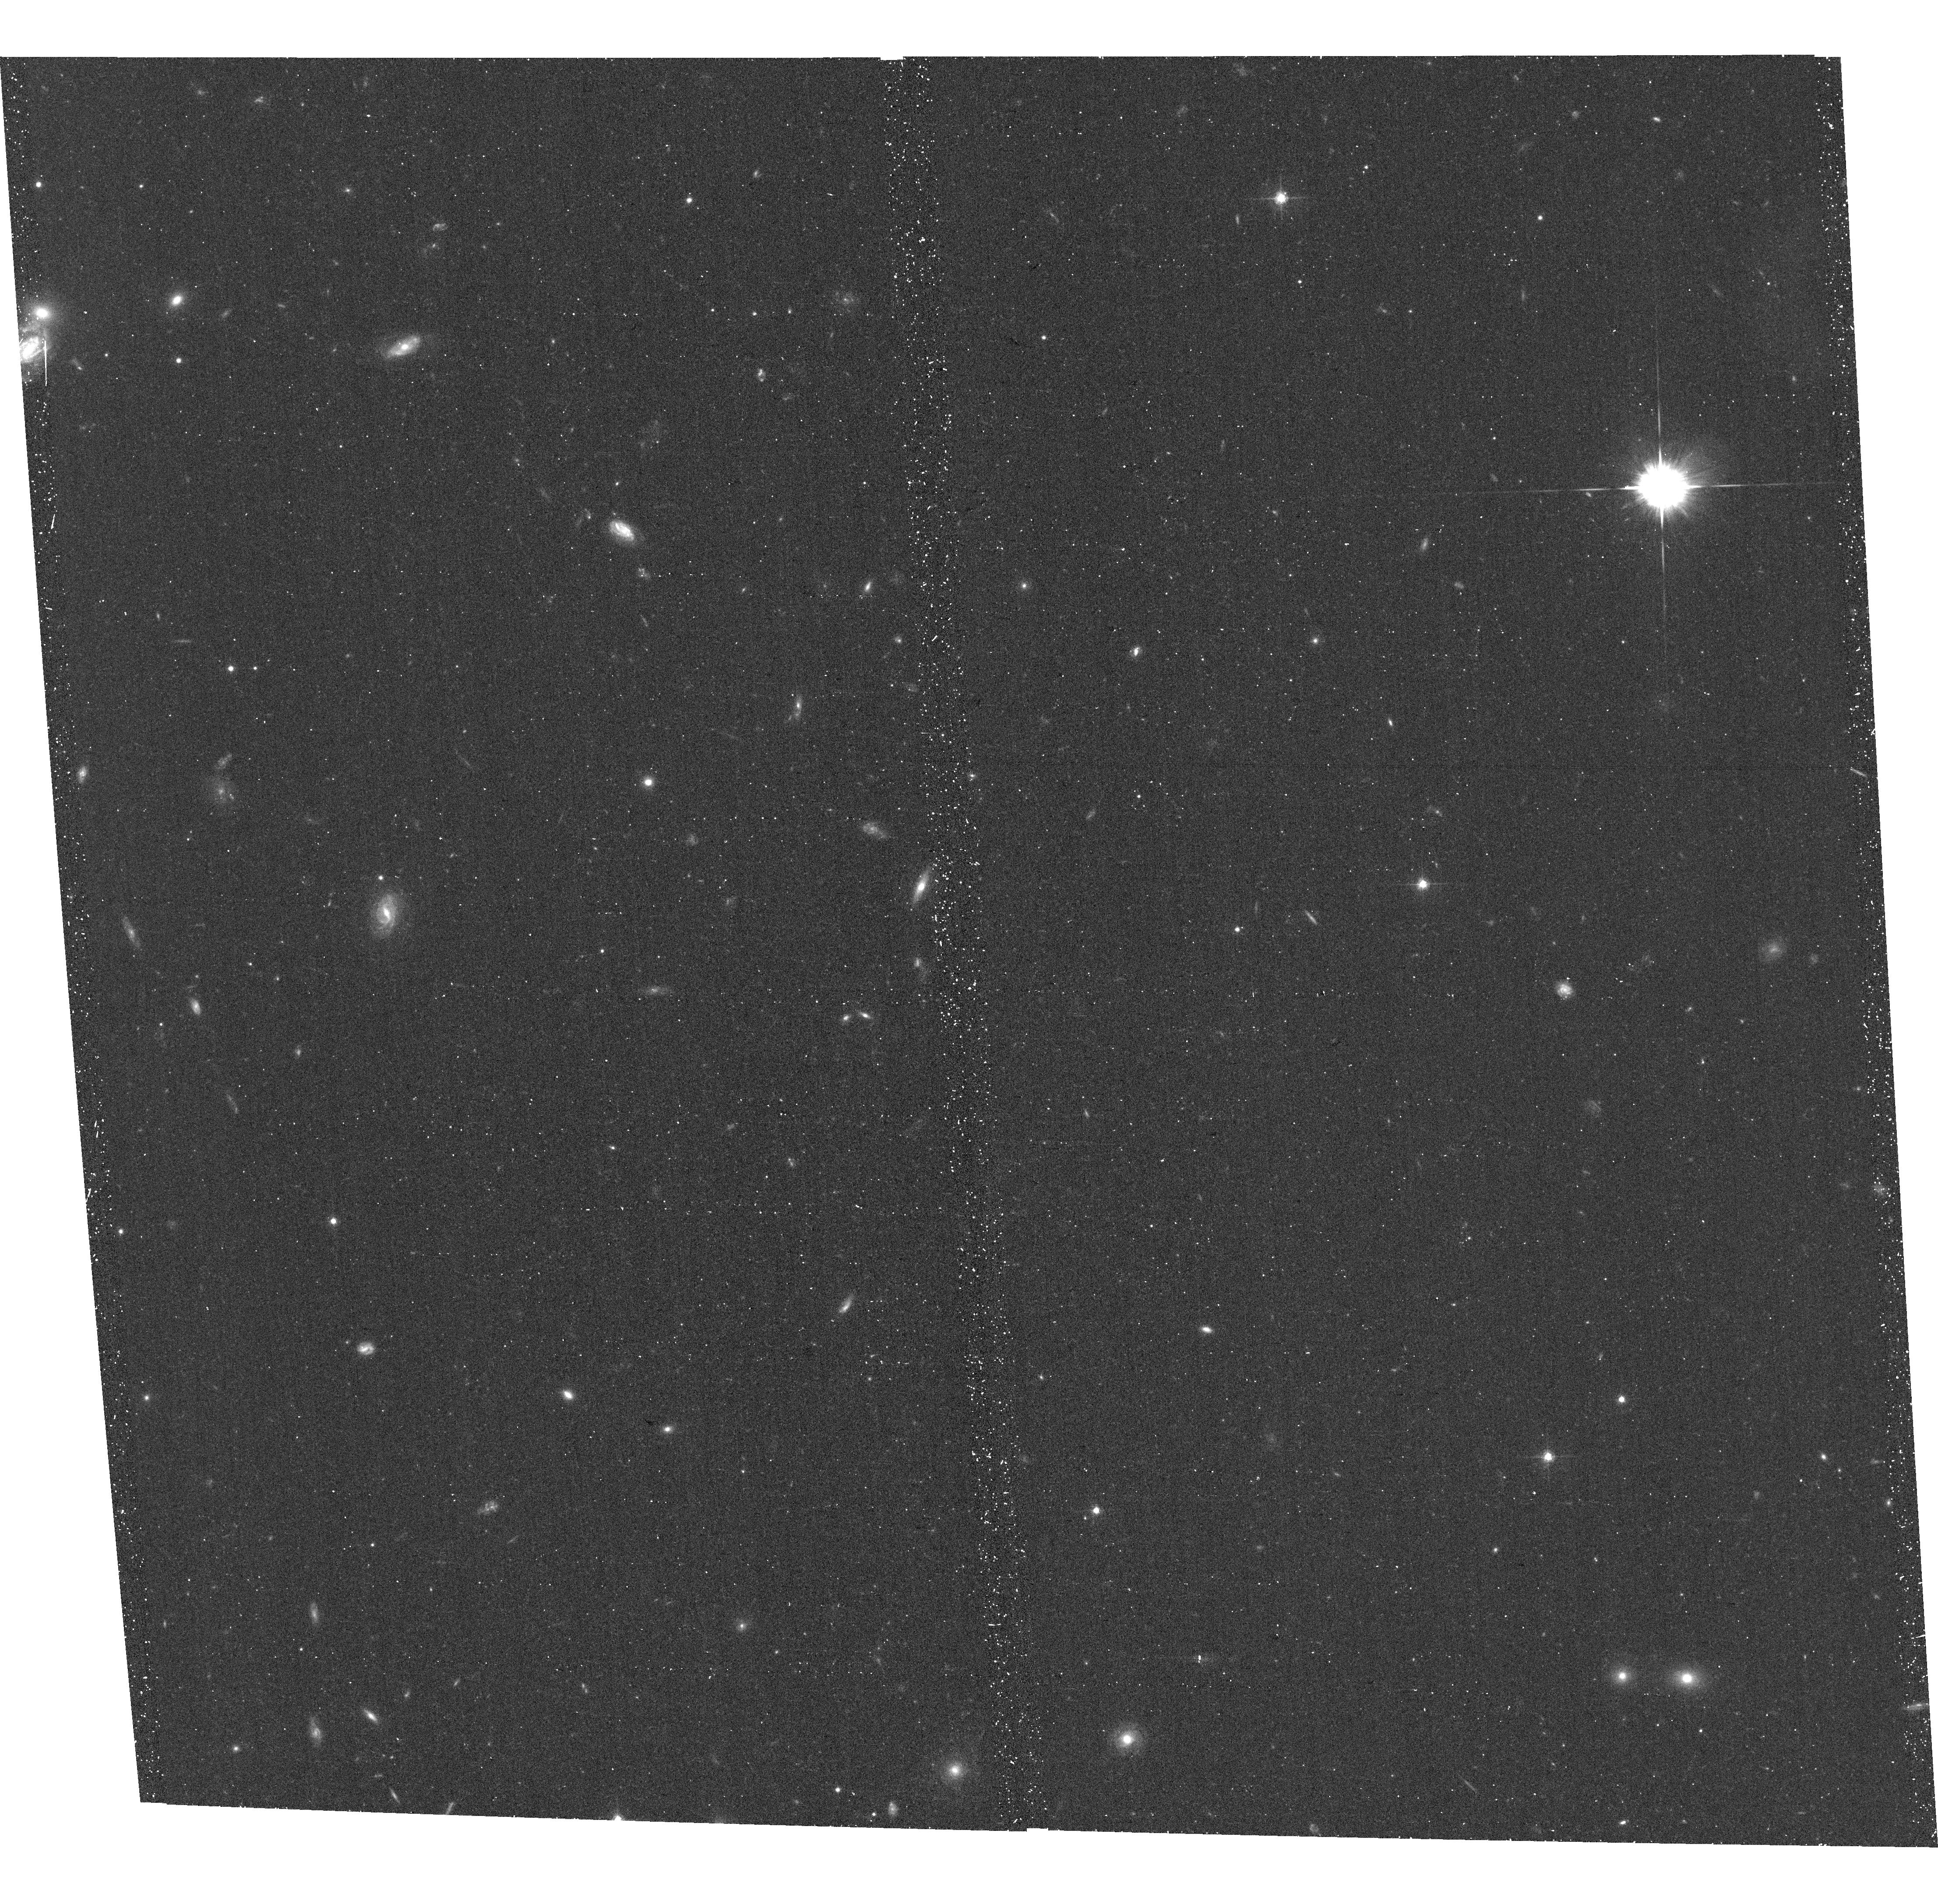
Target: PS1-11AIB
Instrument: ACS/WFC
Filter: F625W
Exposure: 17 min
Observation ID: hst_12529_05_acs_wfc_f625w_jbrs05

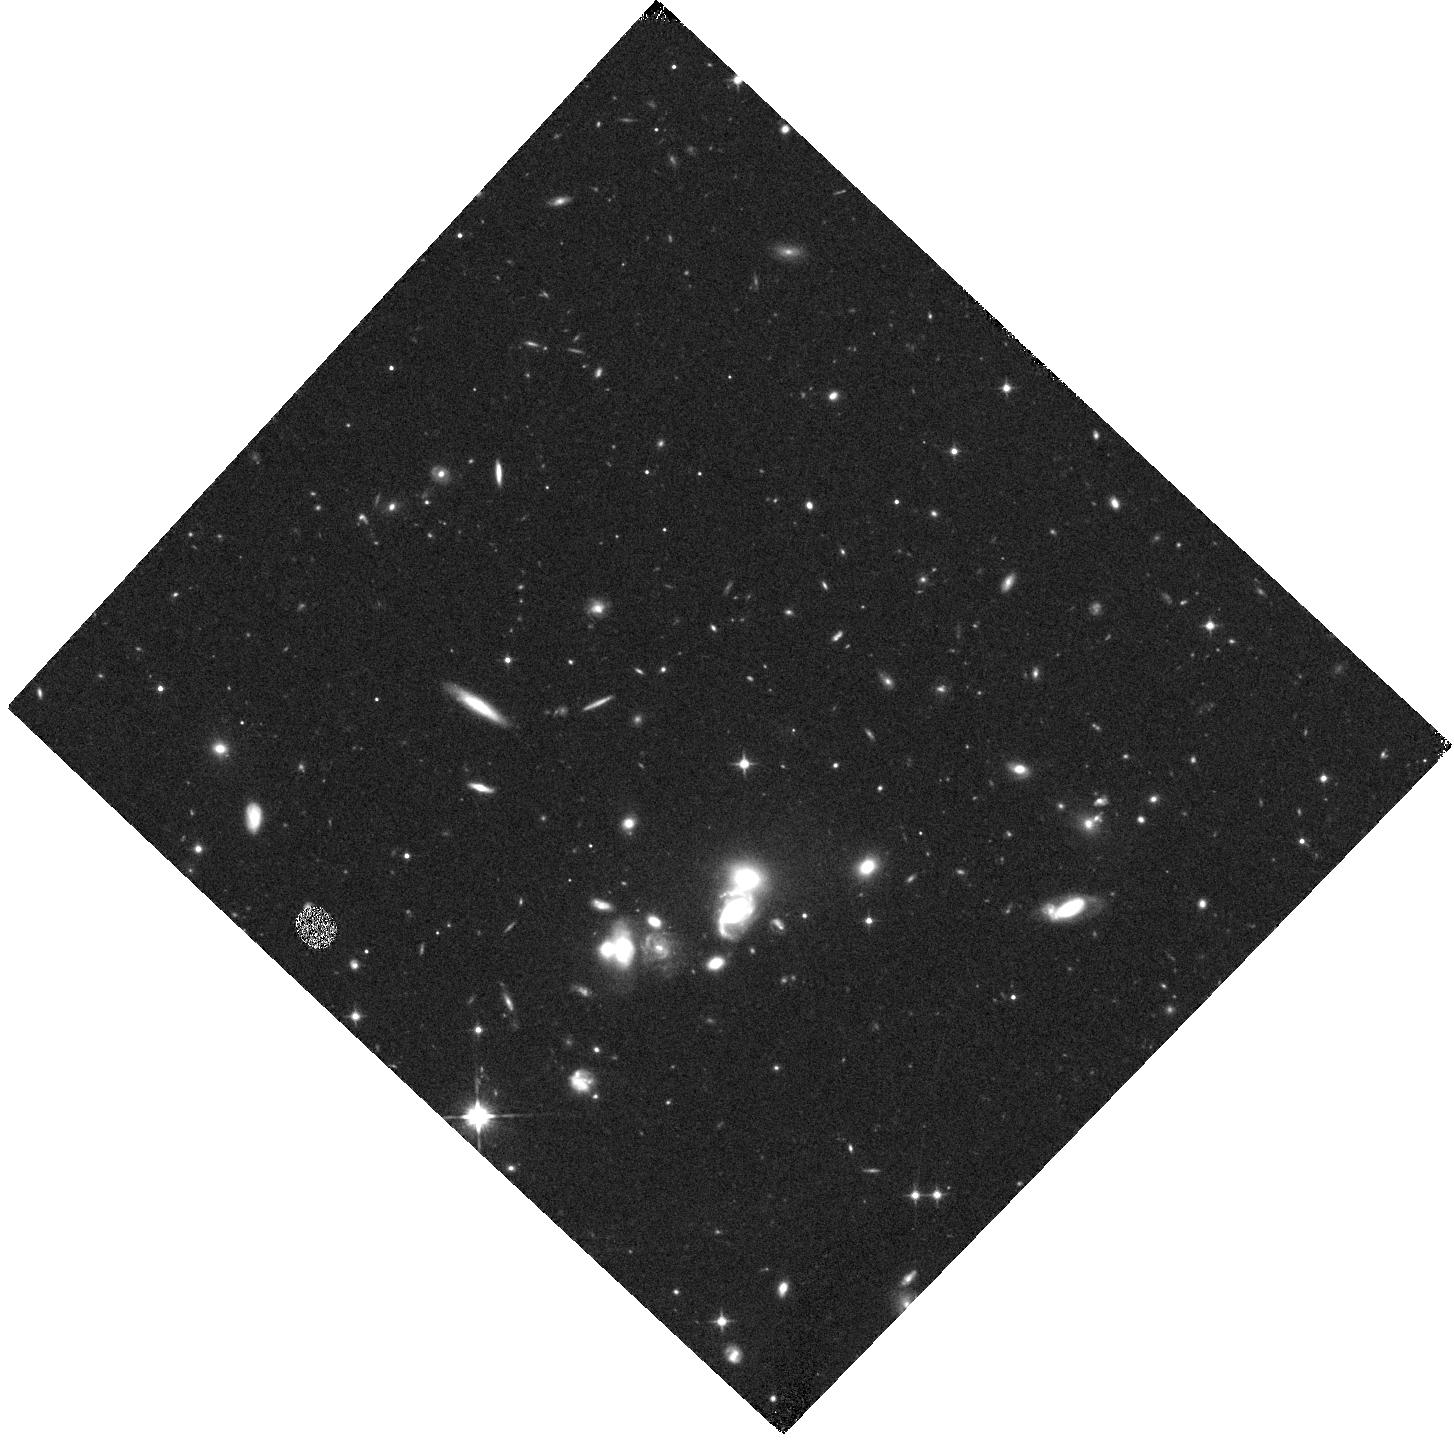
Target: PS1-11AIB
Instrument: WFC3/IR
Filter: F110W
Exposure: 17 min
Observation ID: hst_12529_06_wfc3_ir_f110w_ibrs06

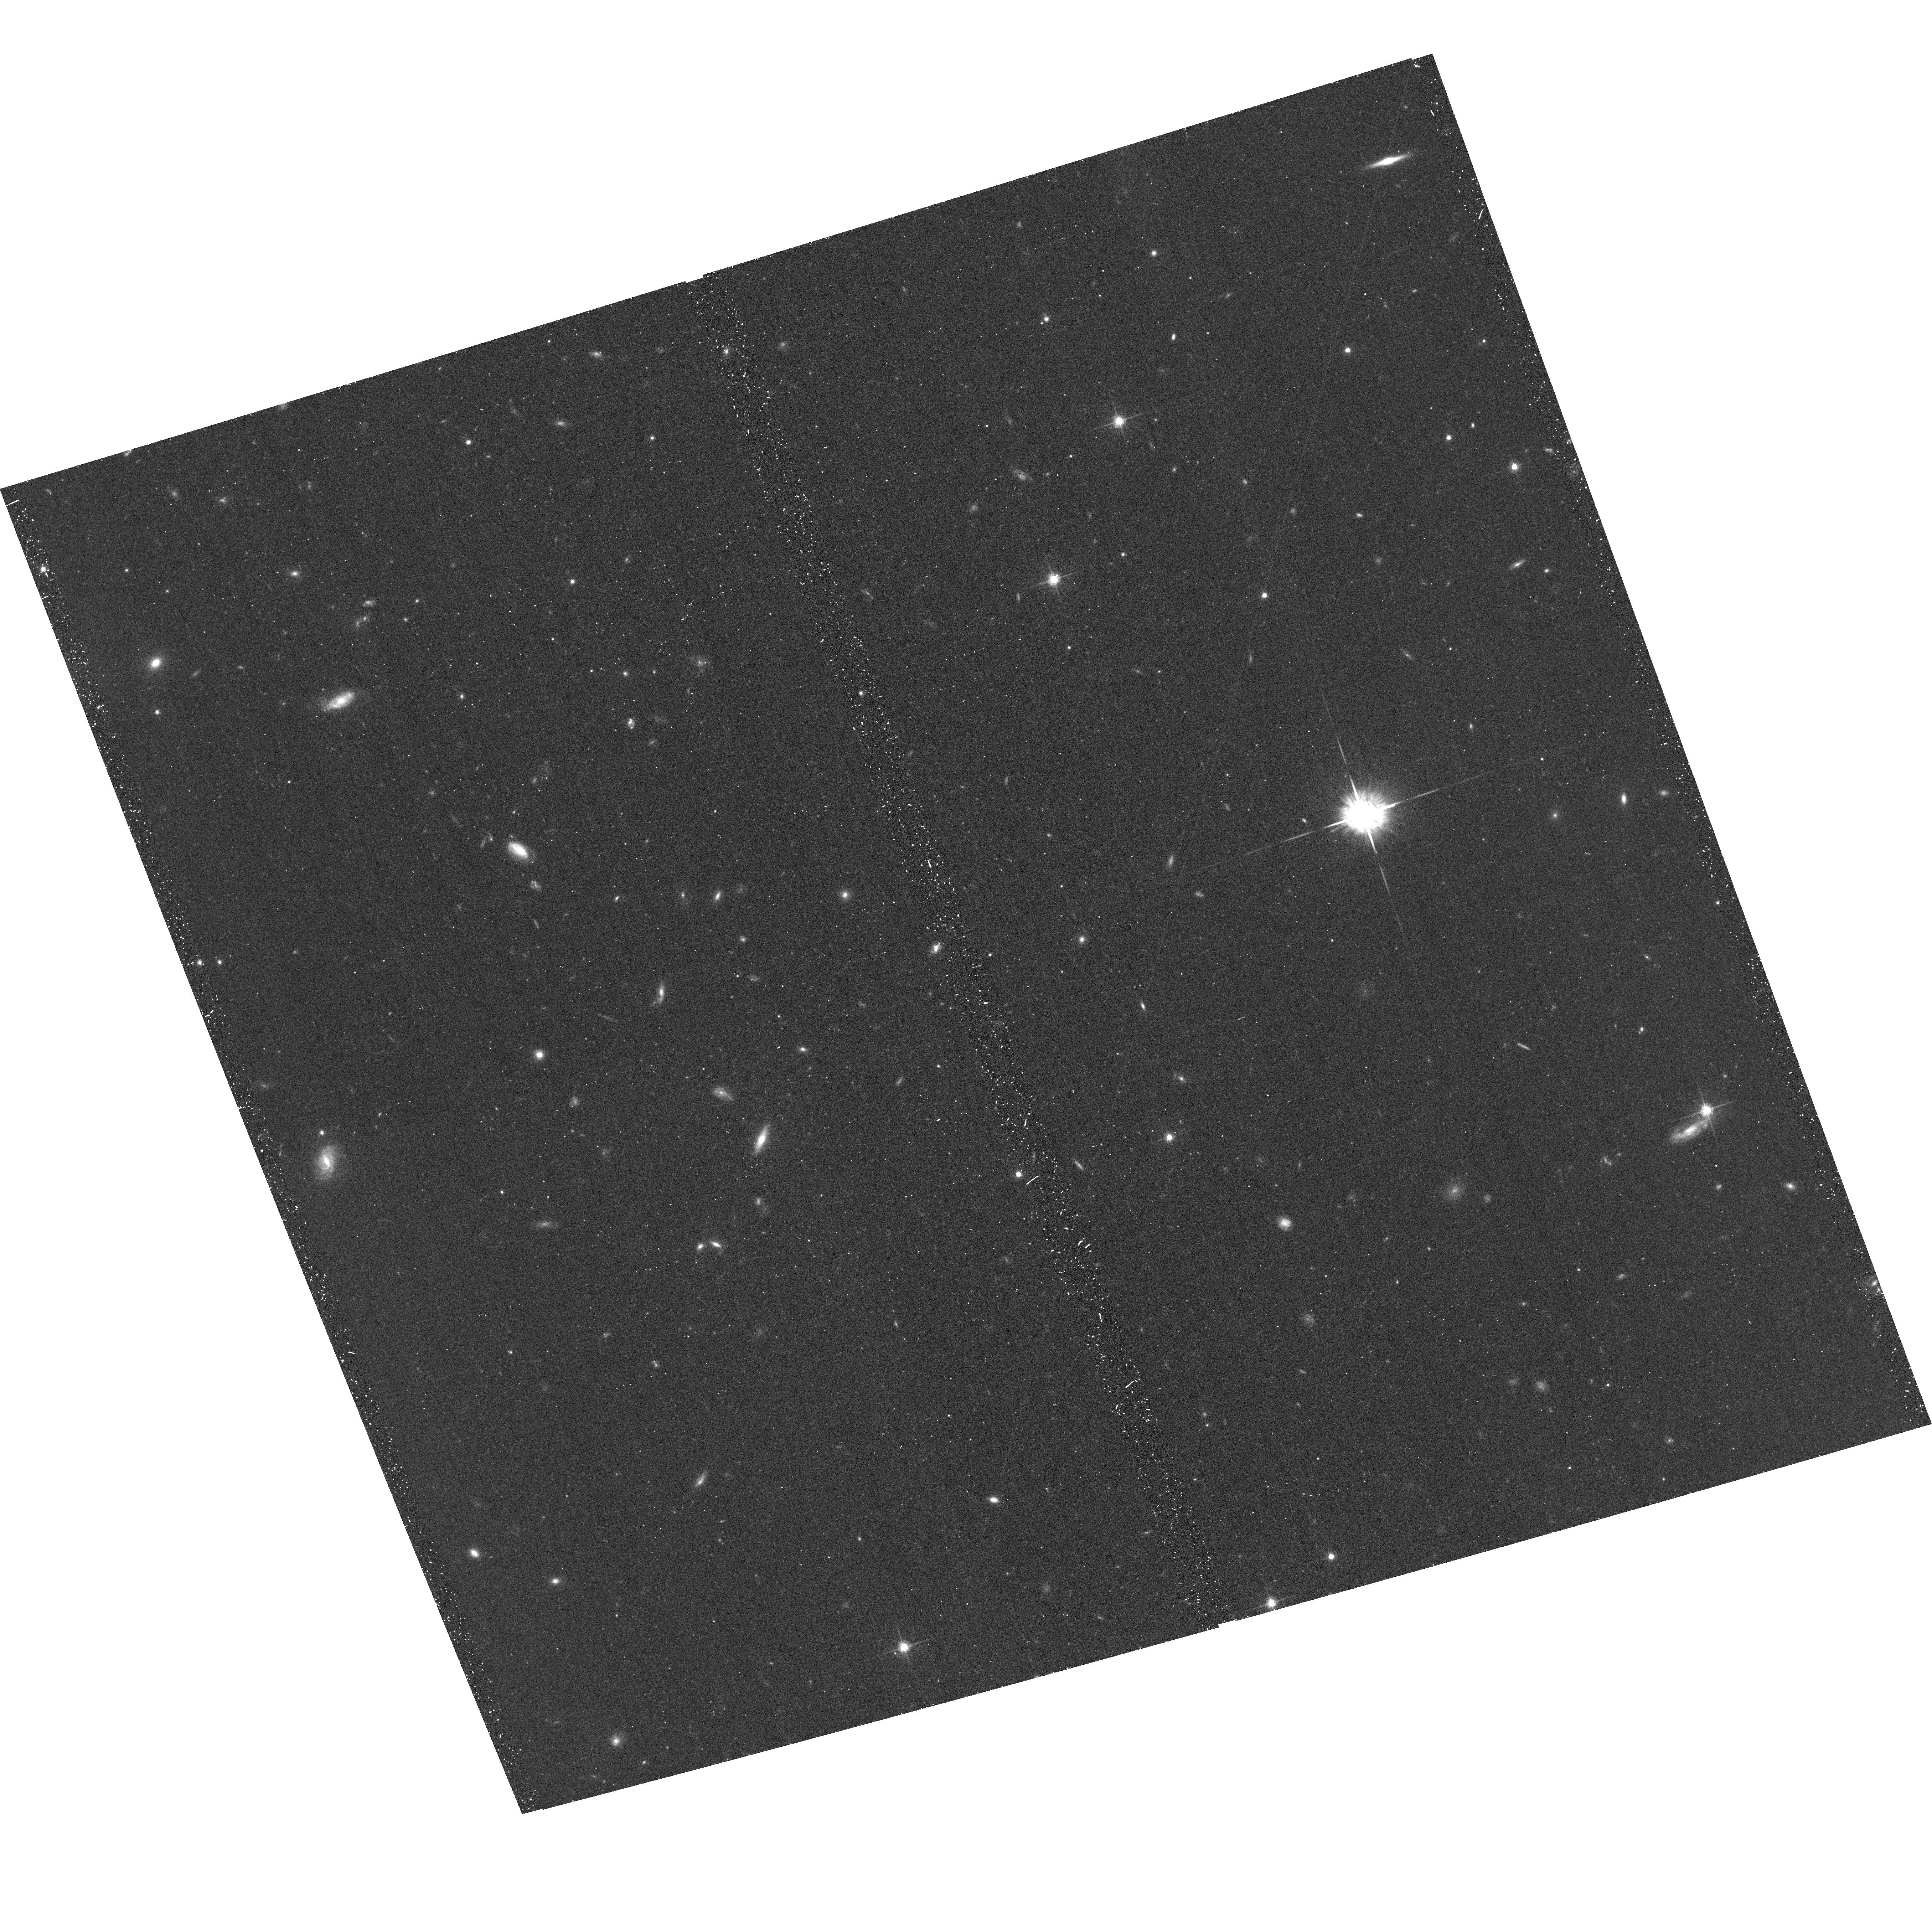
Target: PS1-11AIB
Instrument: ACS/WFC
Filter: F775W
Exposure: 19 min
Observation ID: hst_12529_08_acs_wfc_f775w_jbrs08

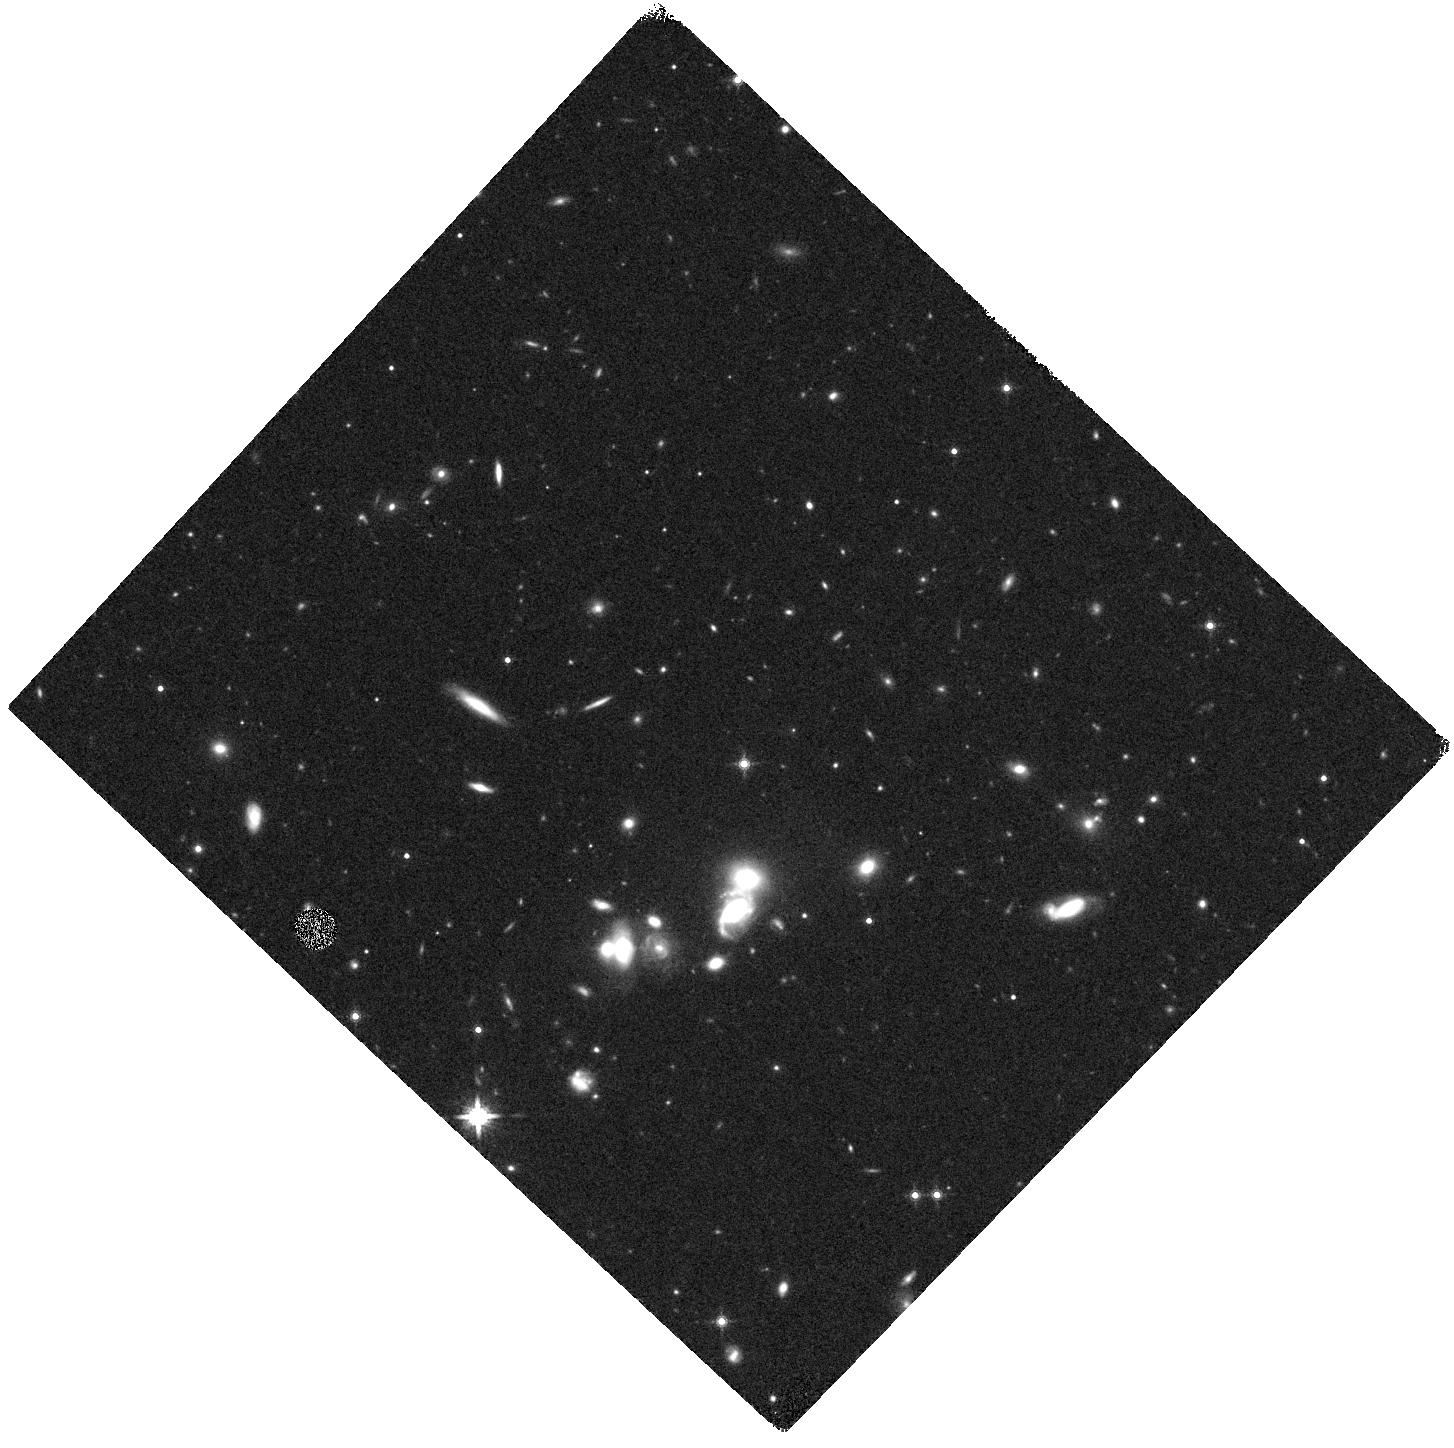
Target: PS1-11AIB
Instrument: WFC3/IR
Filter: F160W
Exposure: 17 min
Observation ID: hst_12529_06_wfc3_ir_f160w_ibrs06

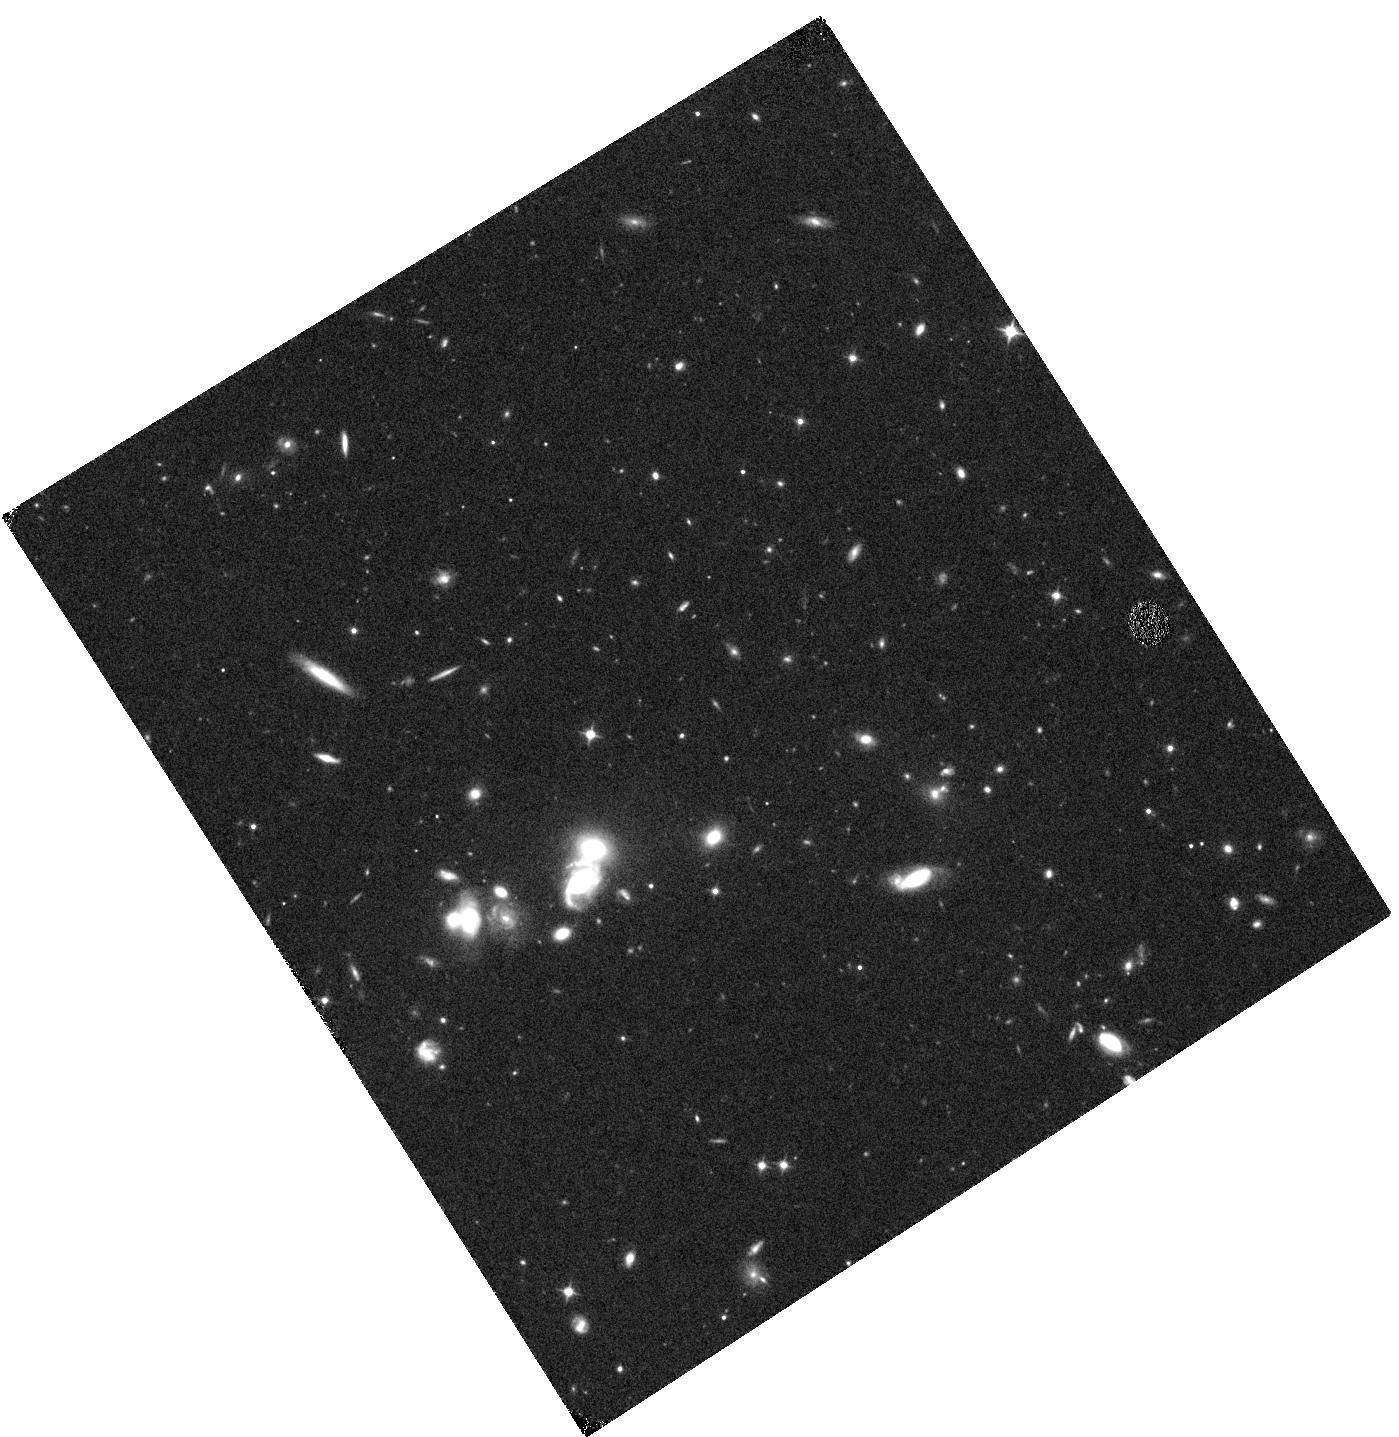
Target: PS1-11AIB
Instrument: WFC3/IR
Filter: F110W
Exposure: 17 min
Observation ID: hst_12529_09_wfc3_ir_f110w_ibrs09

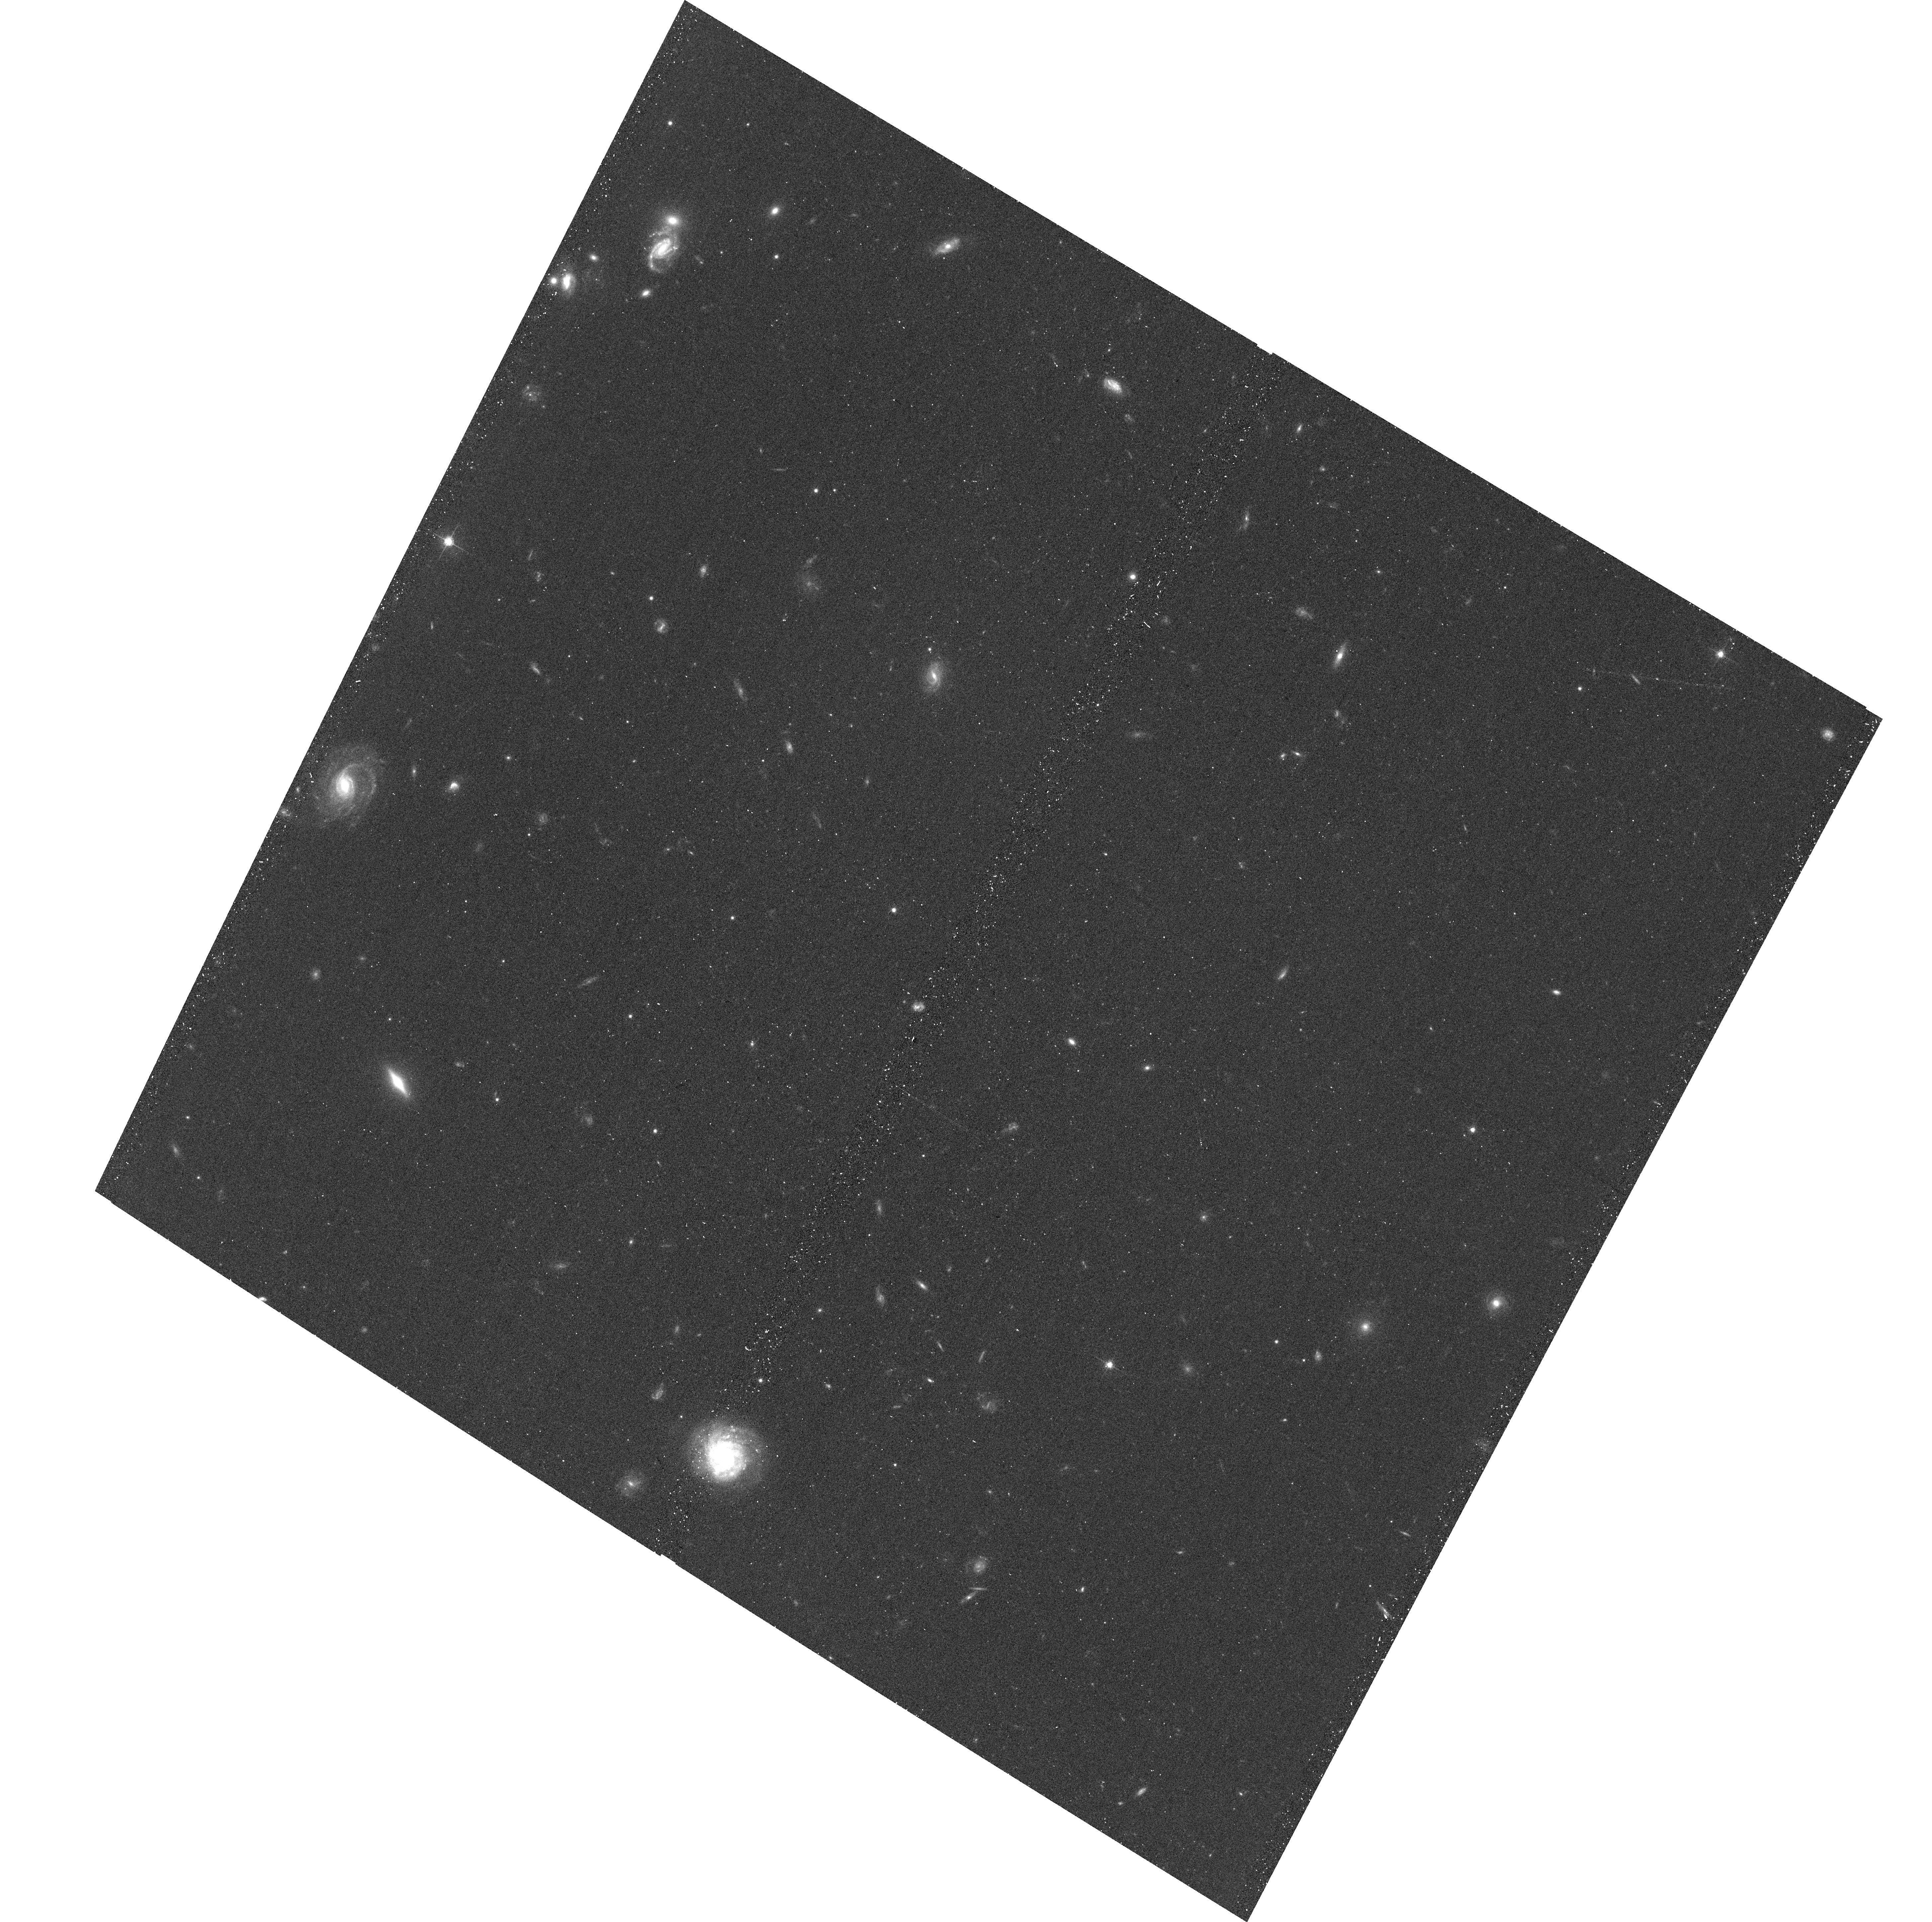
Target: PS1-11AIB
Instrument: ACS/WFC
Filter: F625W
Exposure: 17 min
Observation ID: hst_12529_07_acs_wfc_f625w_jbrs07

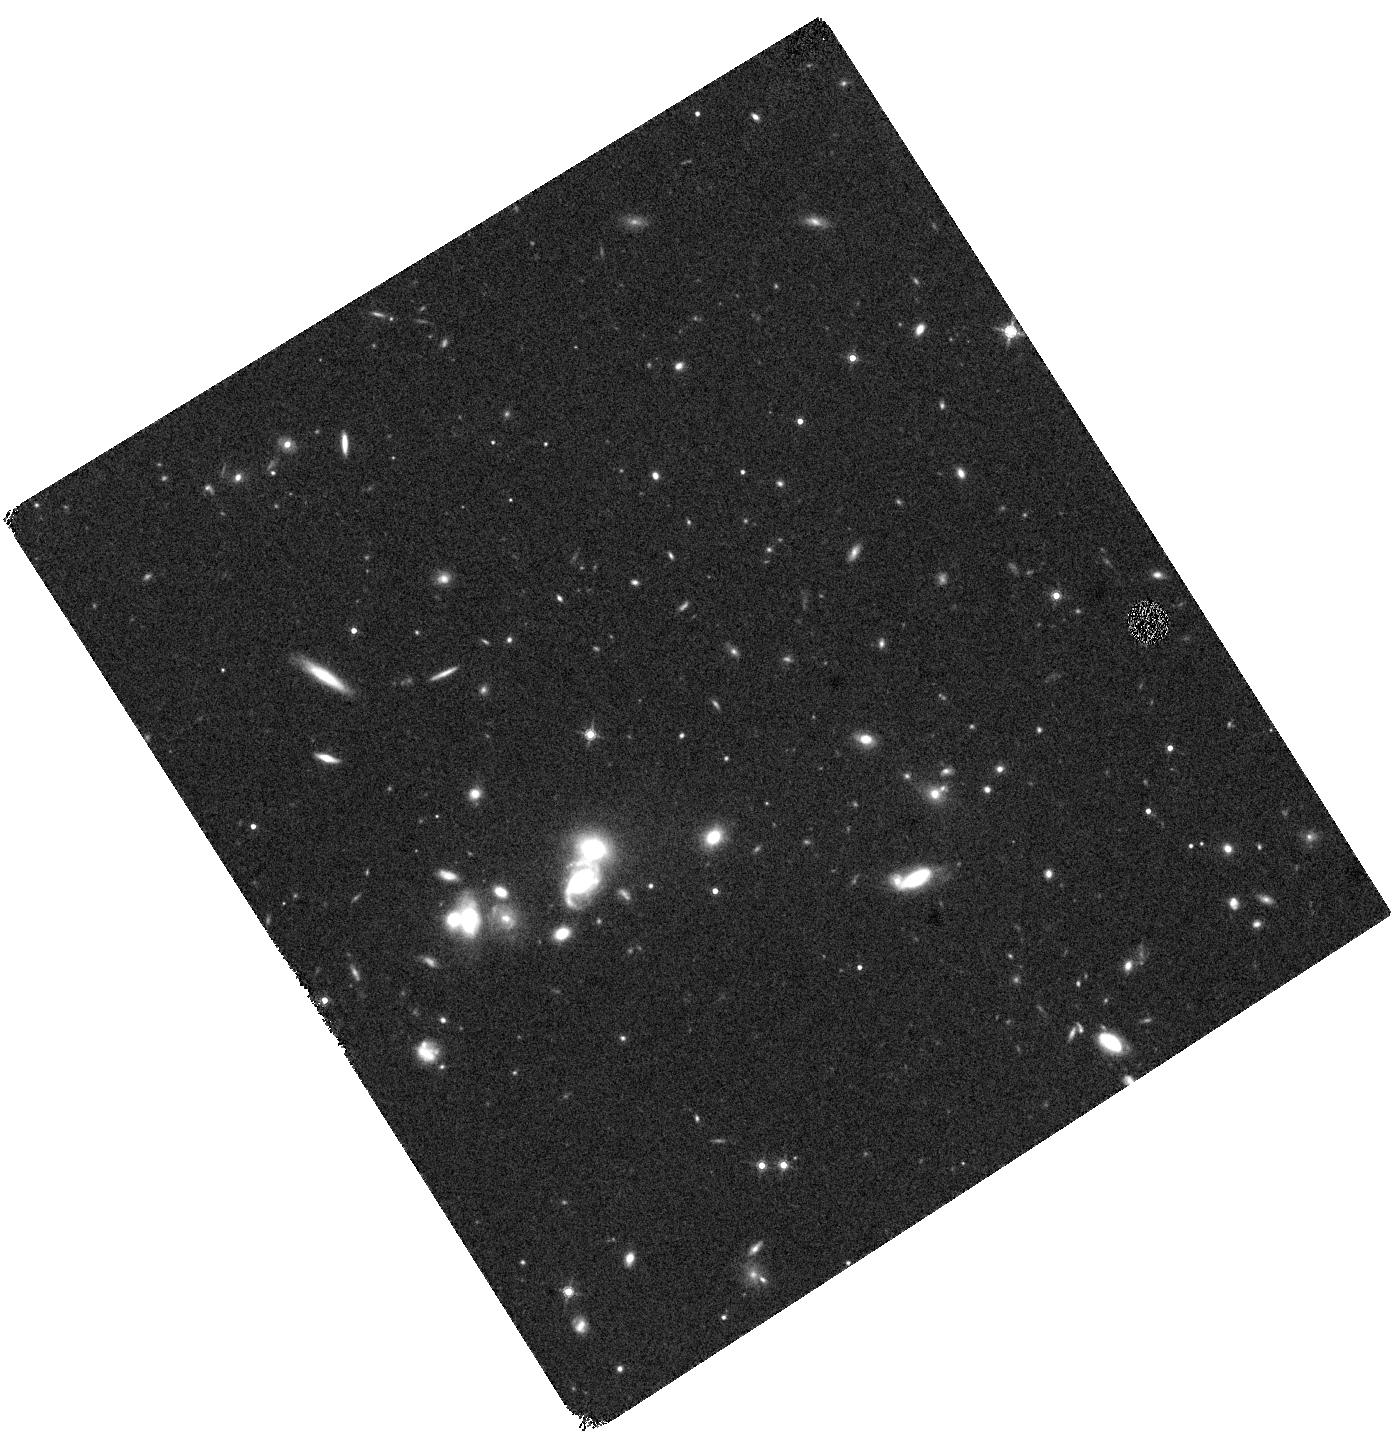
Target: PS1-11AIB
Instrument: WFC3/IR
Filter: F160W
Exposure: 17 min
Observation ID: hst_12529_09_wfc3_ir_f160w_ibrs09

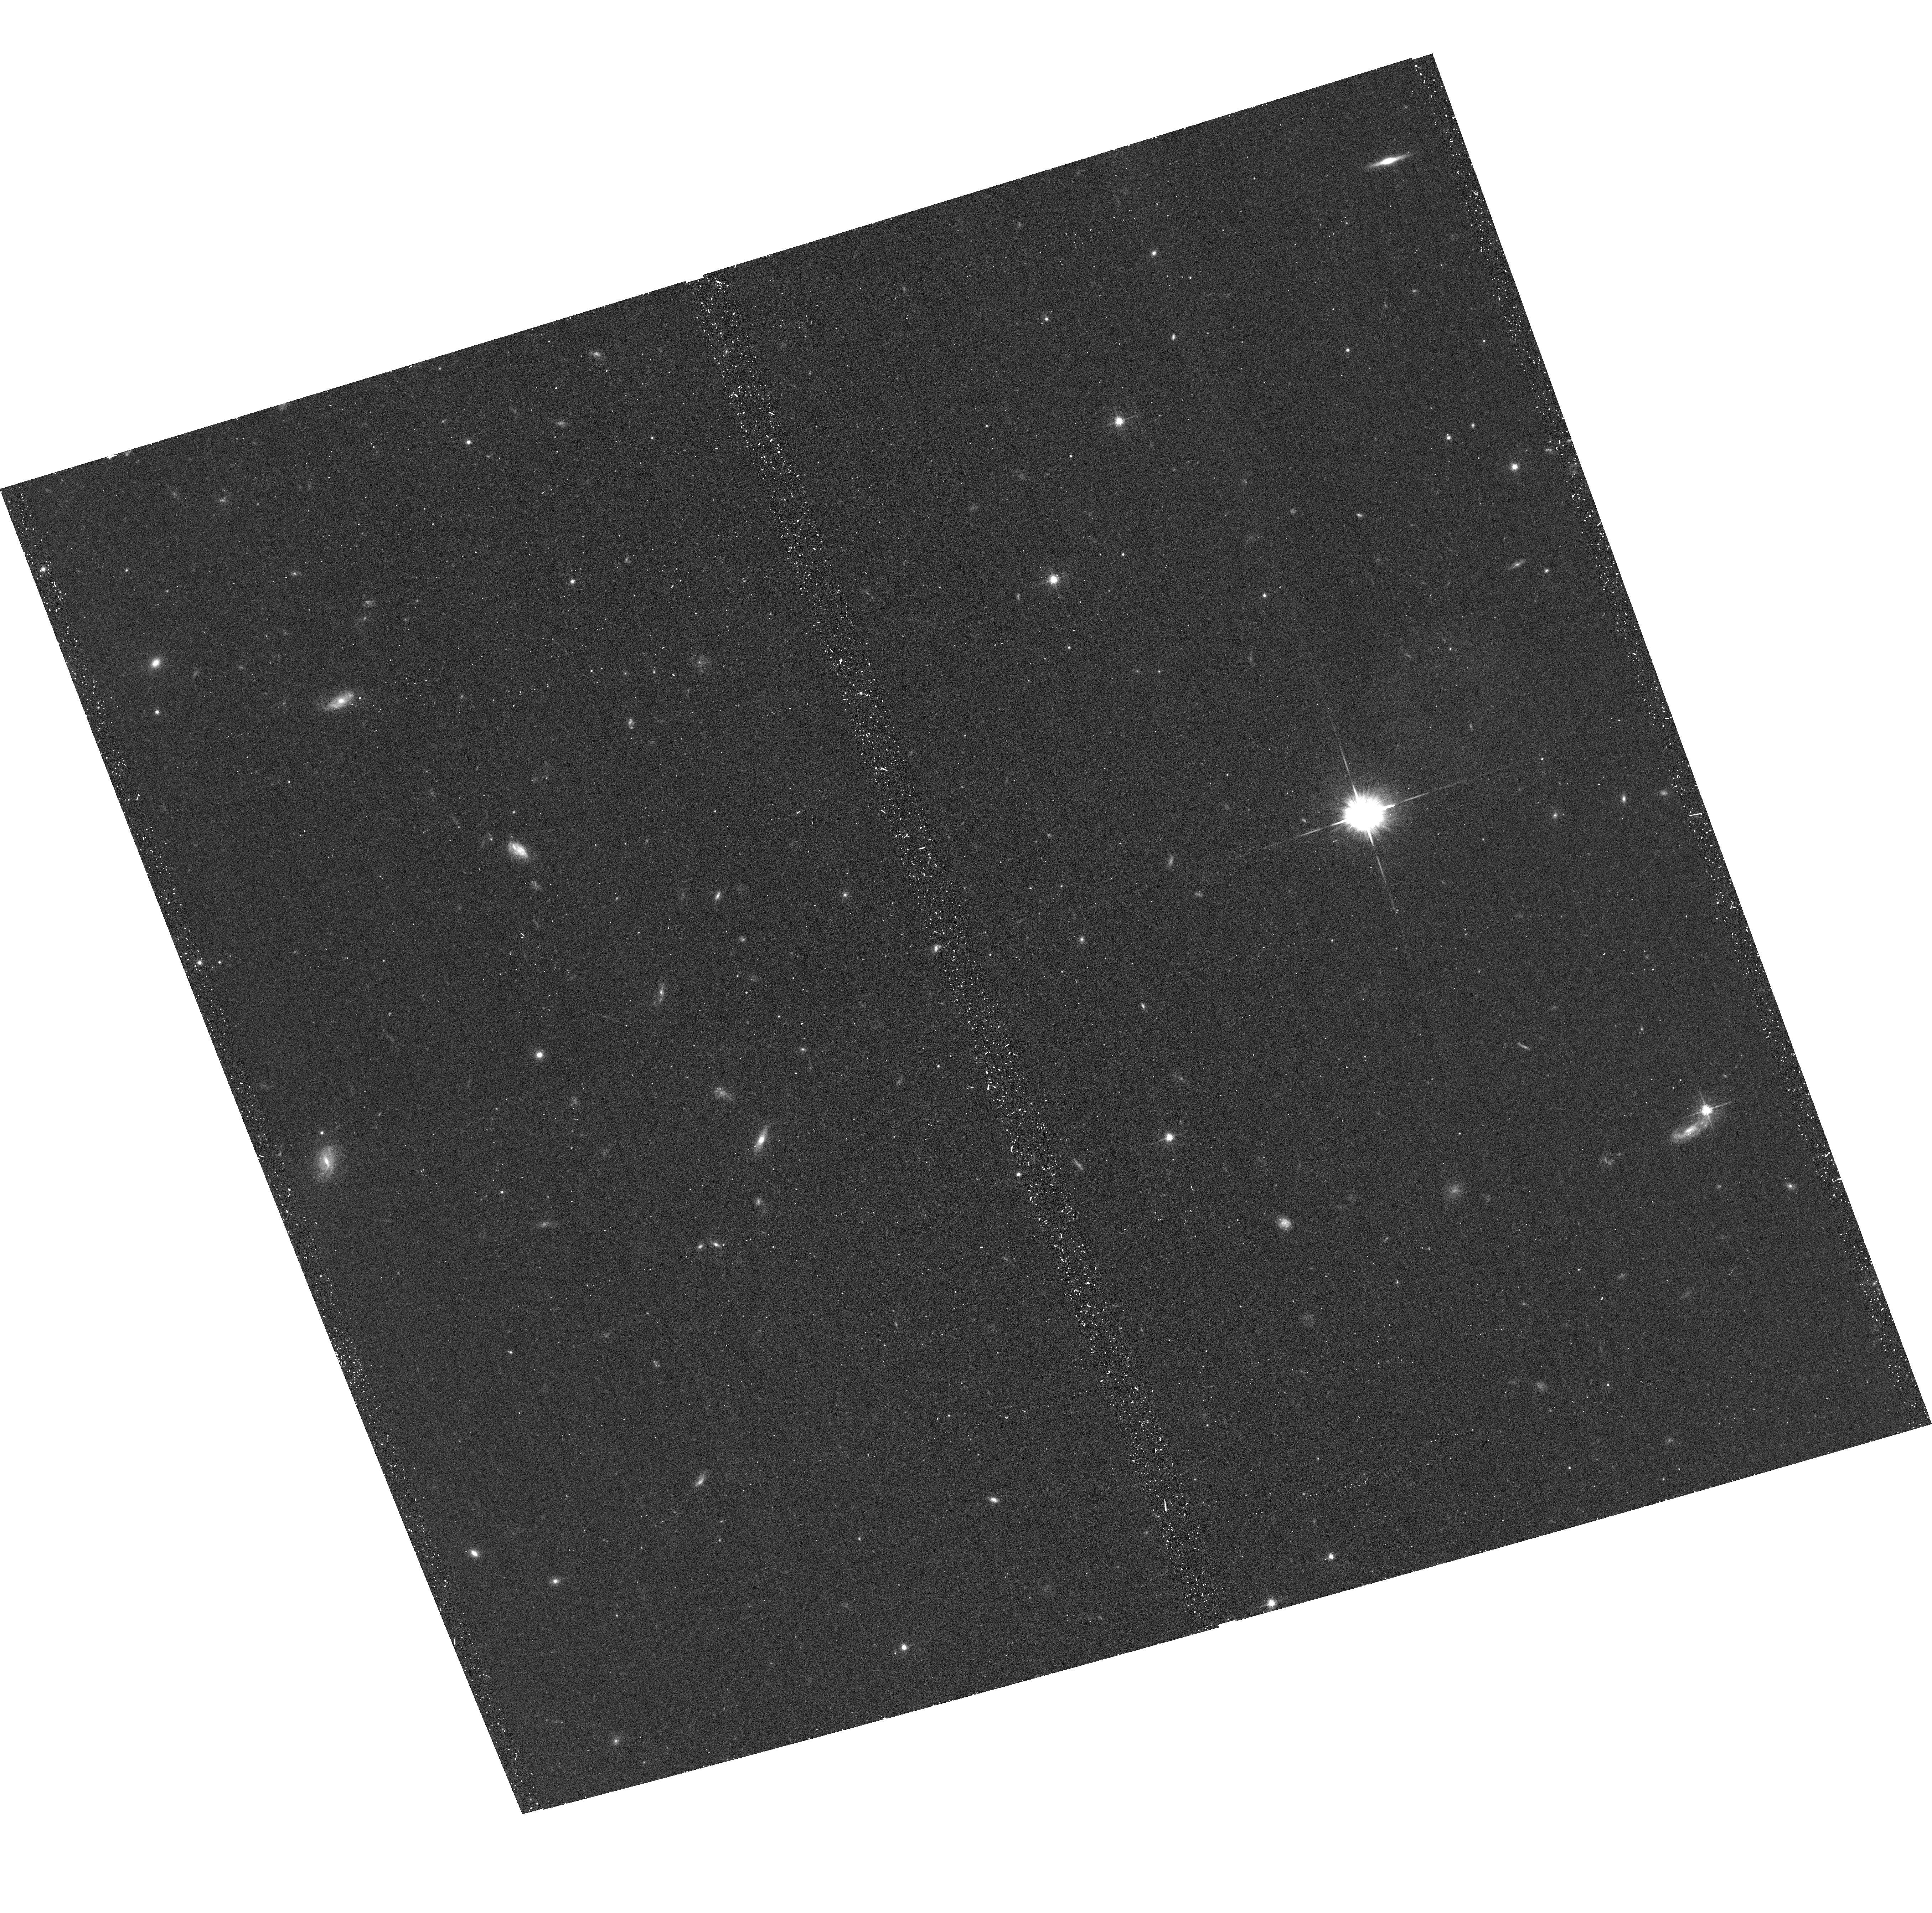
Target: PS1-11AIB
Instrument: ACS/WFC
Filter: F625W
Exposure: 17 min
Observation ID: hst_12529_08_acs_wfc_f625w_jbrs08

What Powers Natures Most Luminous Supernovae? (PI: Soderberg, Alicia M.)

Thanks to the recent advent of wide-field transient surveys, supernovae with extreme peak luminosities, M < -22 mag, are being revealed at alarming rates. The origin of these events is hotly debated and popular ideas range from pair instability supernovae to central engine driven explosions. The Pan-STARRS survey, now in full operation, provides an unprecedented opportunity to discovery and study this new class of ultra-luminous at typical redshifts of z~1. Here we propose (non-disruptive) HST Target-of-Opportunity observations of nature's most luminous supernovae to crack the mystery of what powers these beasts.